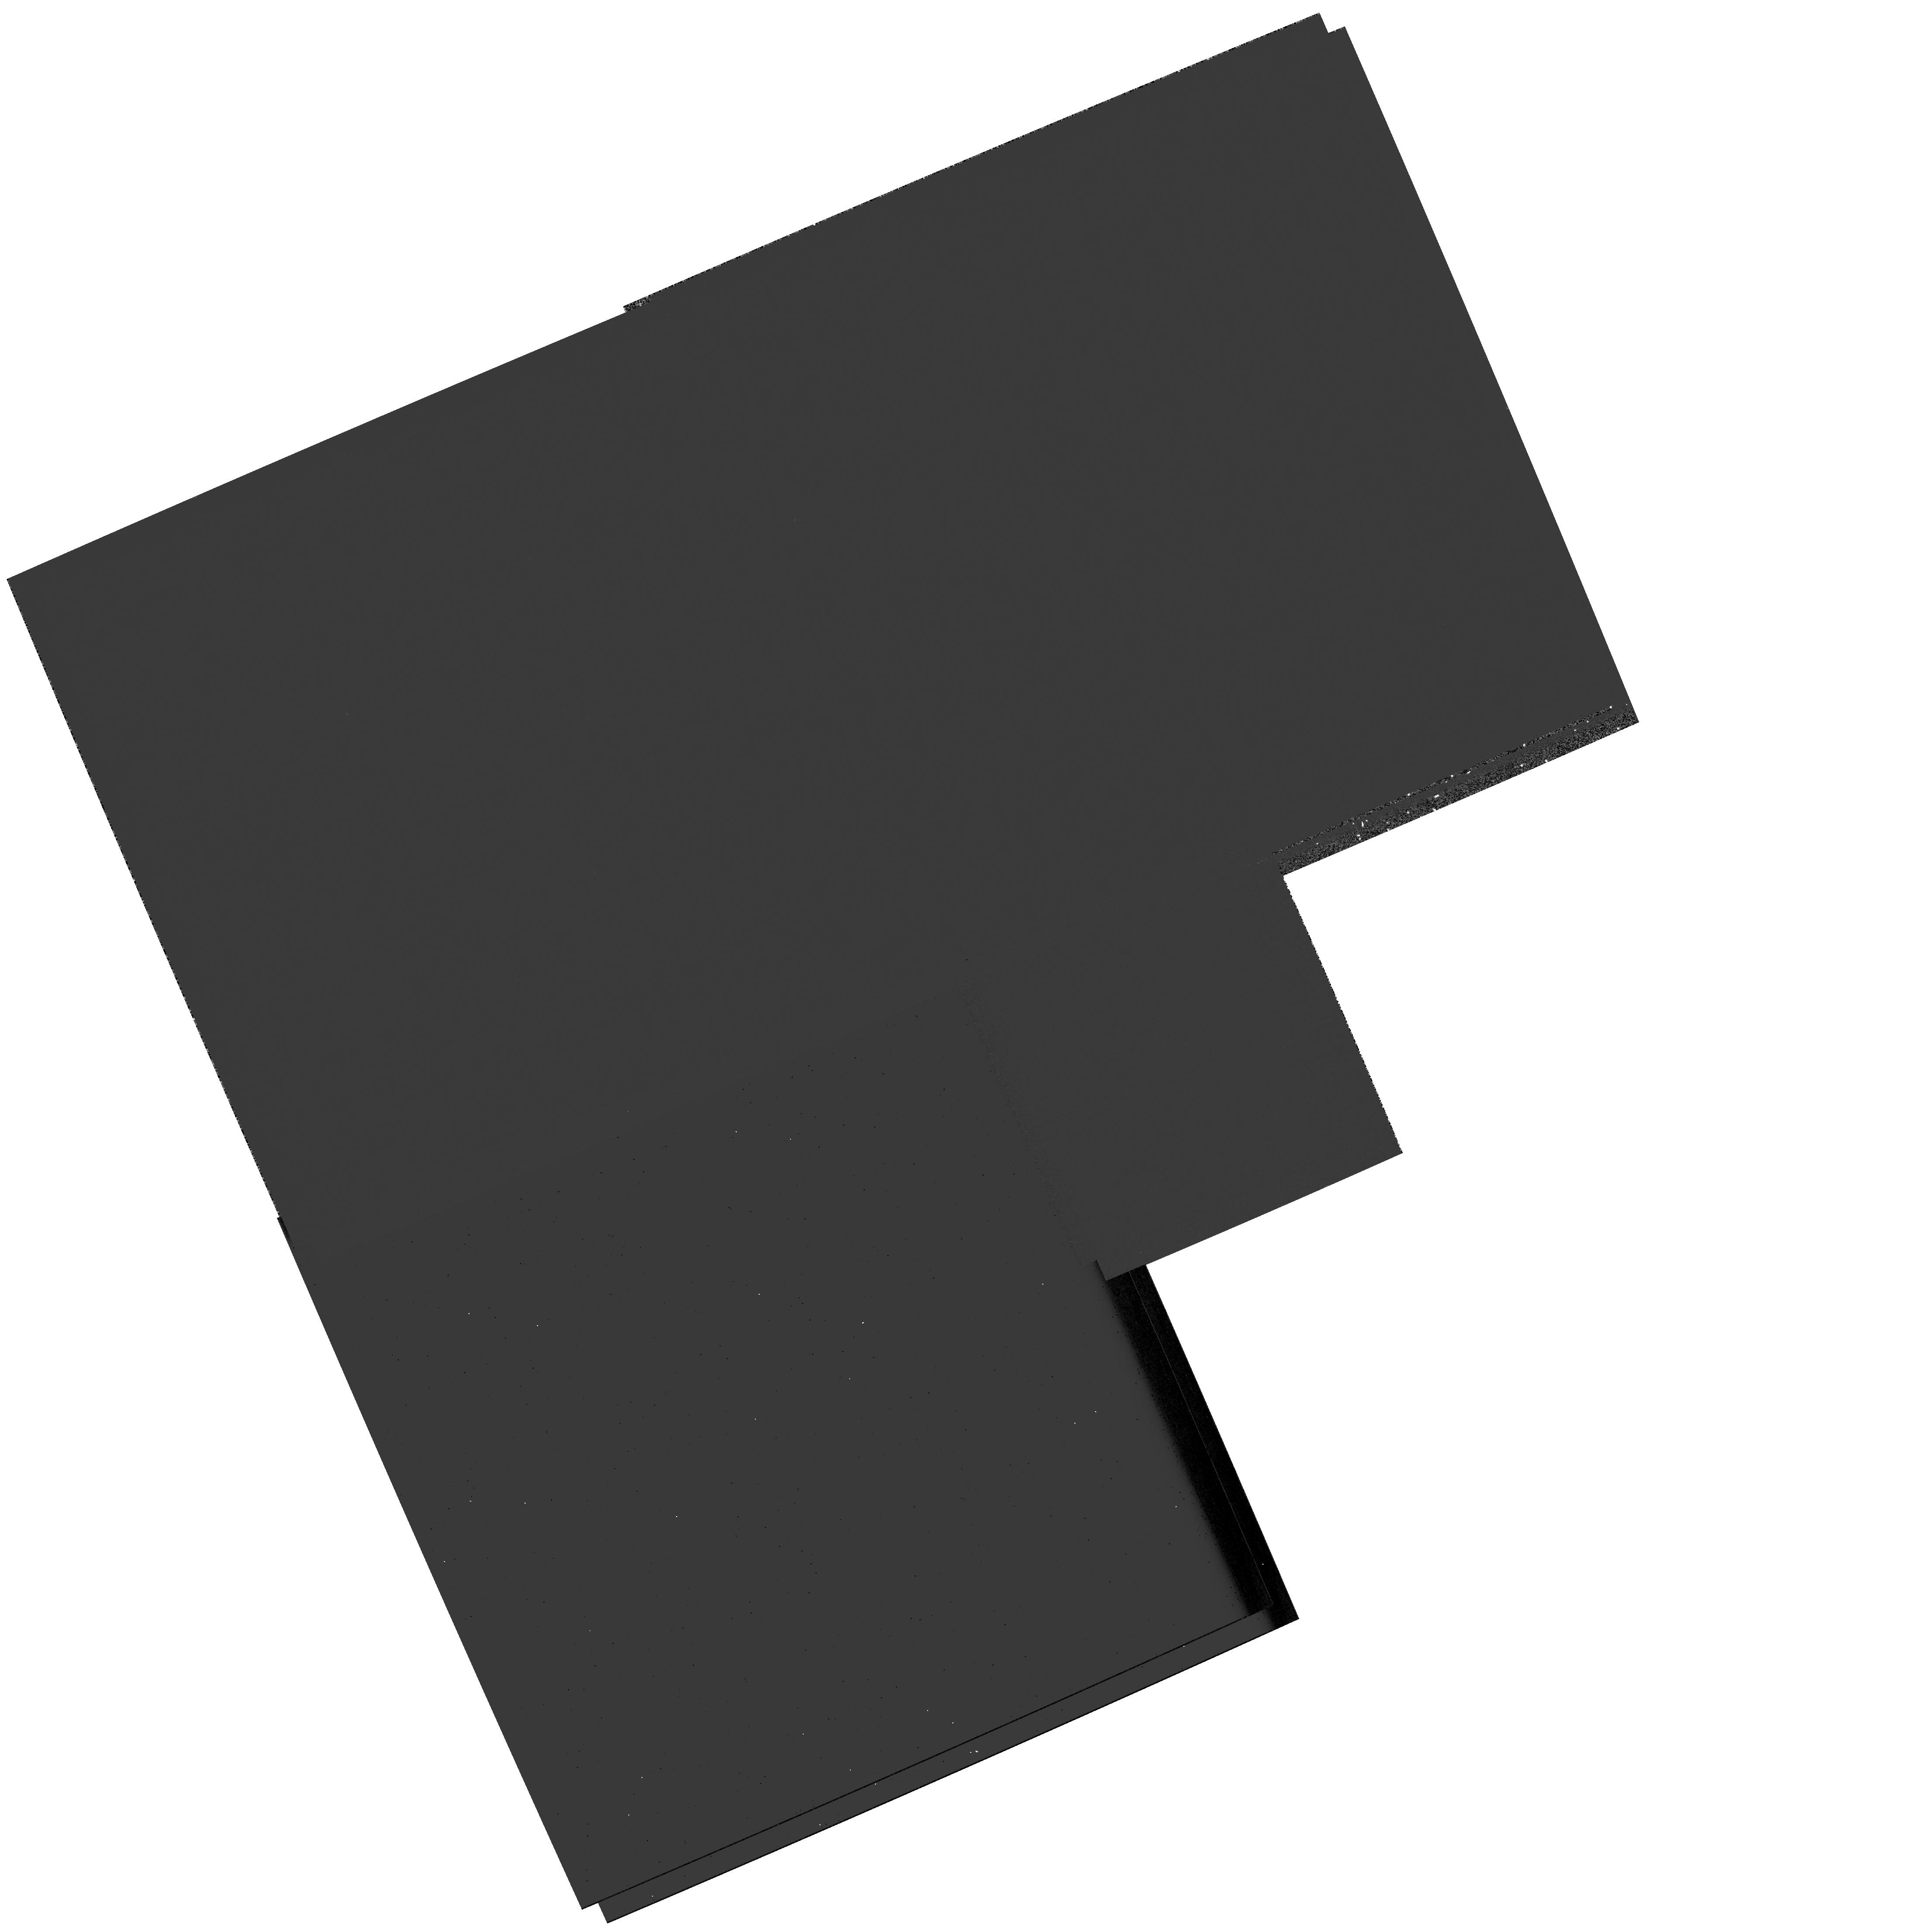
Target: M81-FIELD-4
Instrument: WFPC2/PC
Filter: F300W
Exposure: 33 min
Observation ID: hst_10584_02_wfpc2_pc_f300w_u9el02

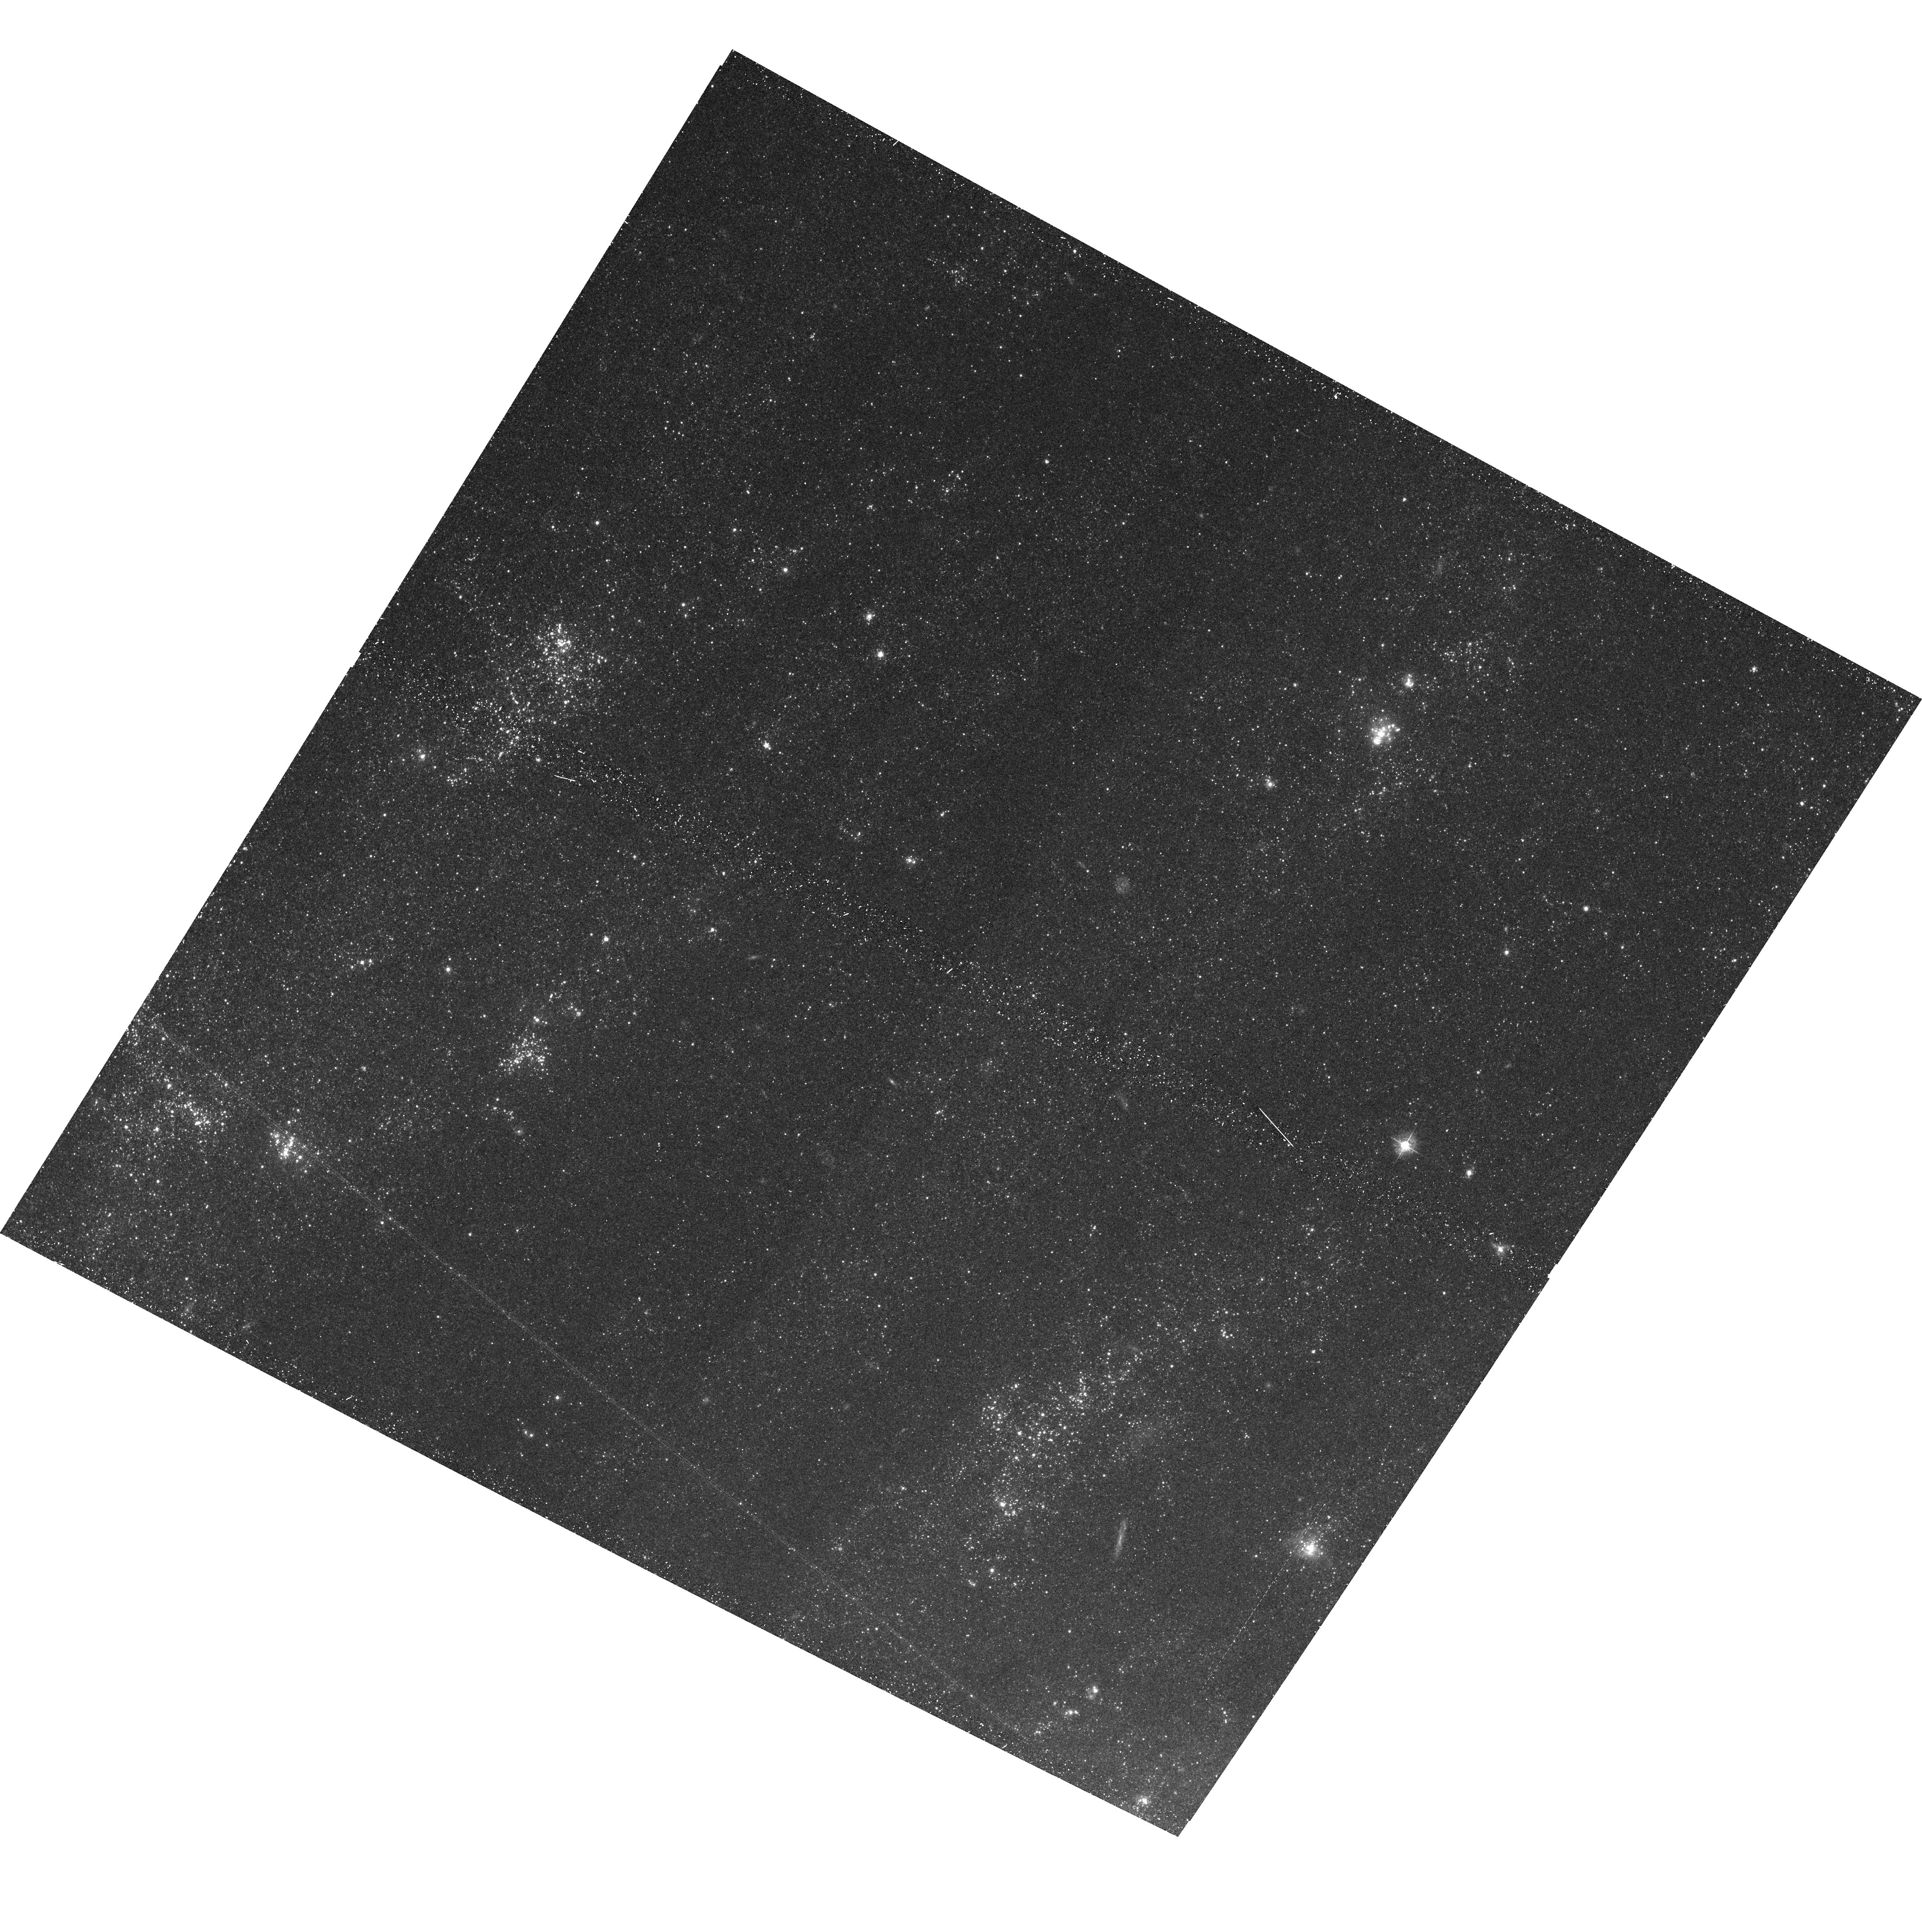
Target: M81-FIELD-5
Instrument: ACS/WFC
Filter: F435W
Exposure: 20 min
Observation ID: hst_10584_03_acs_wfc_f435w_j9el03

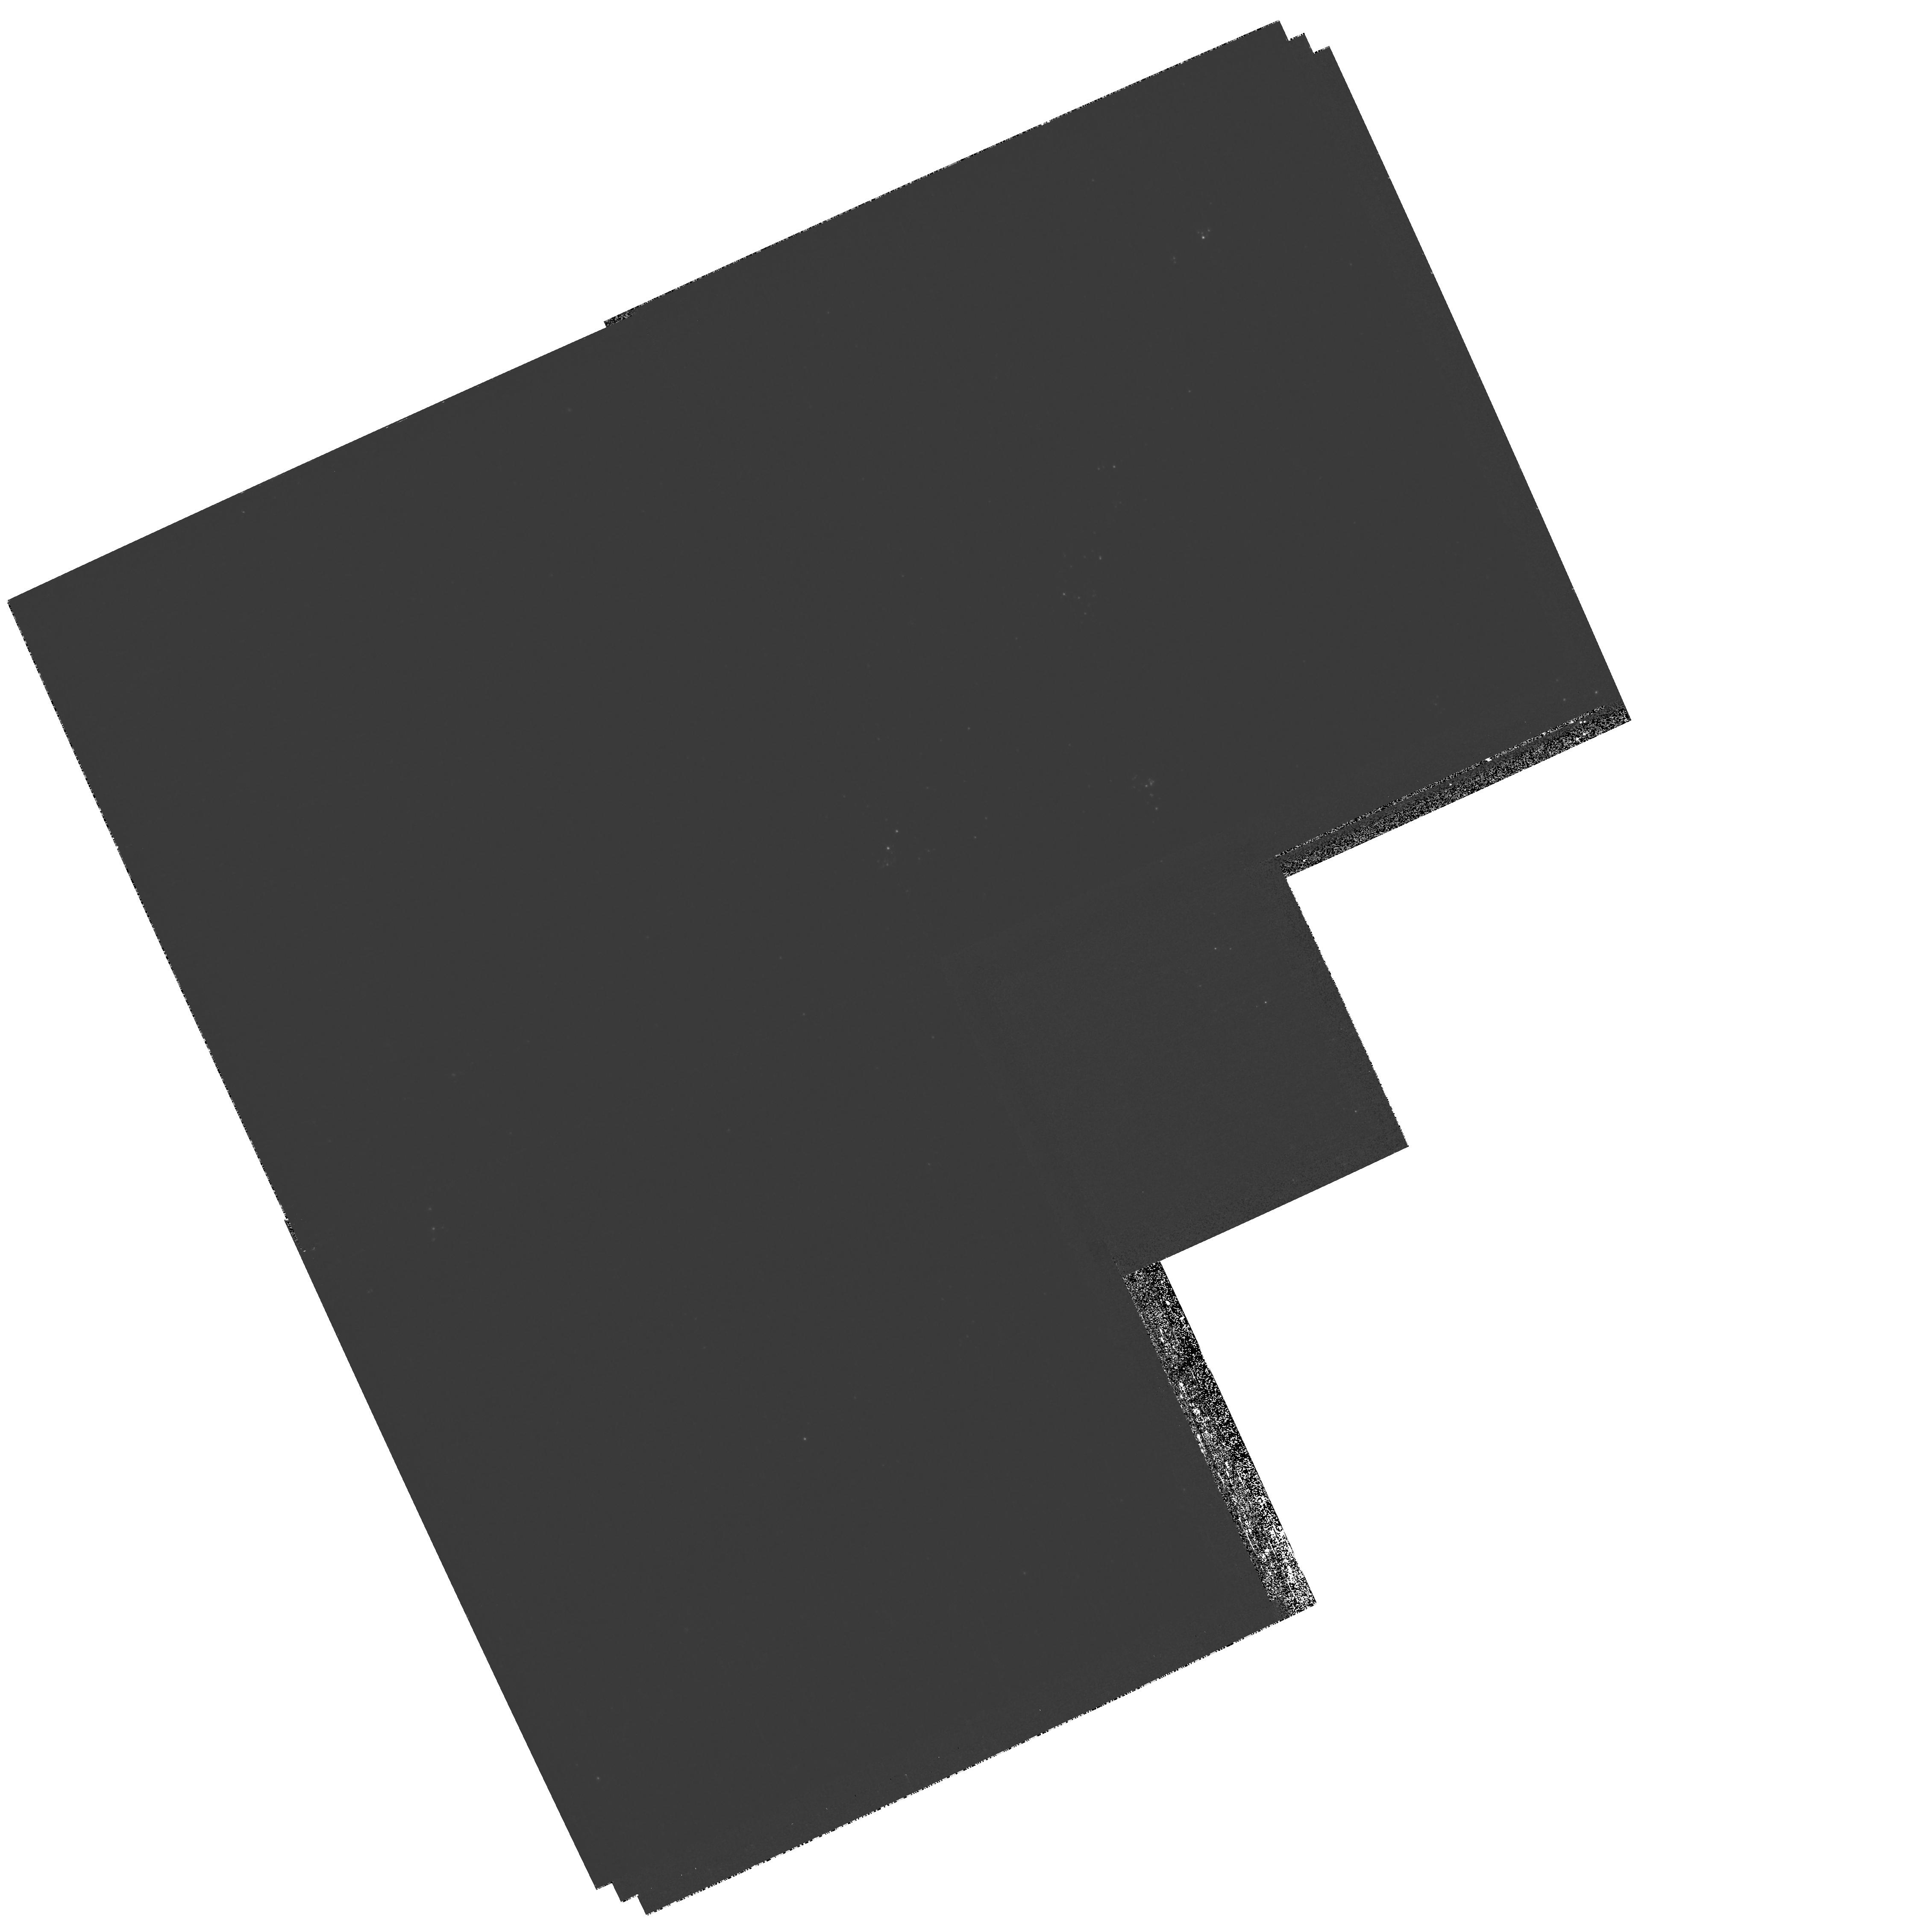
Target: M81-FIELD-28
Instrument: WFPC2/PC
Filter: F300W
Exposure: 51 min
Observation ID: hst_10584_32_wfpc2_pc_f300w_u9el32

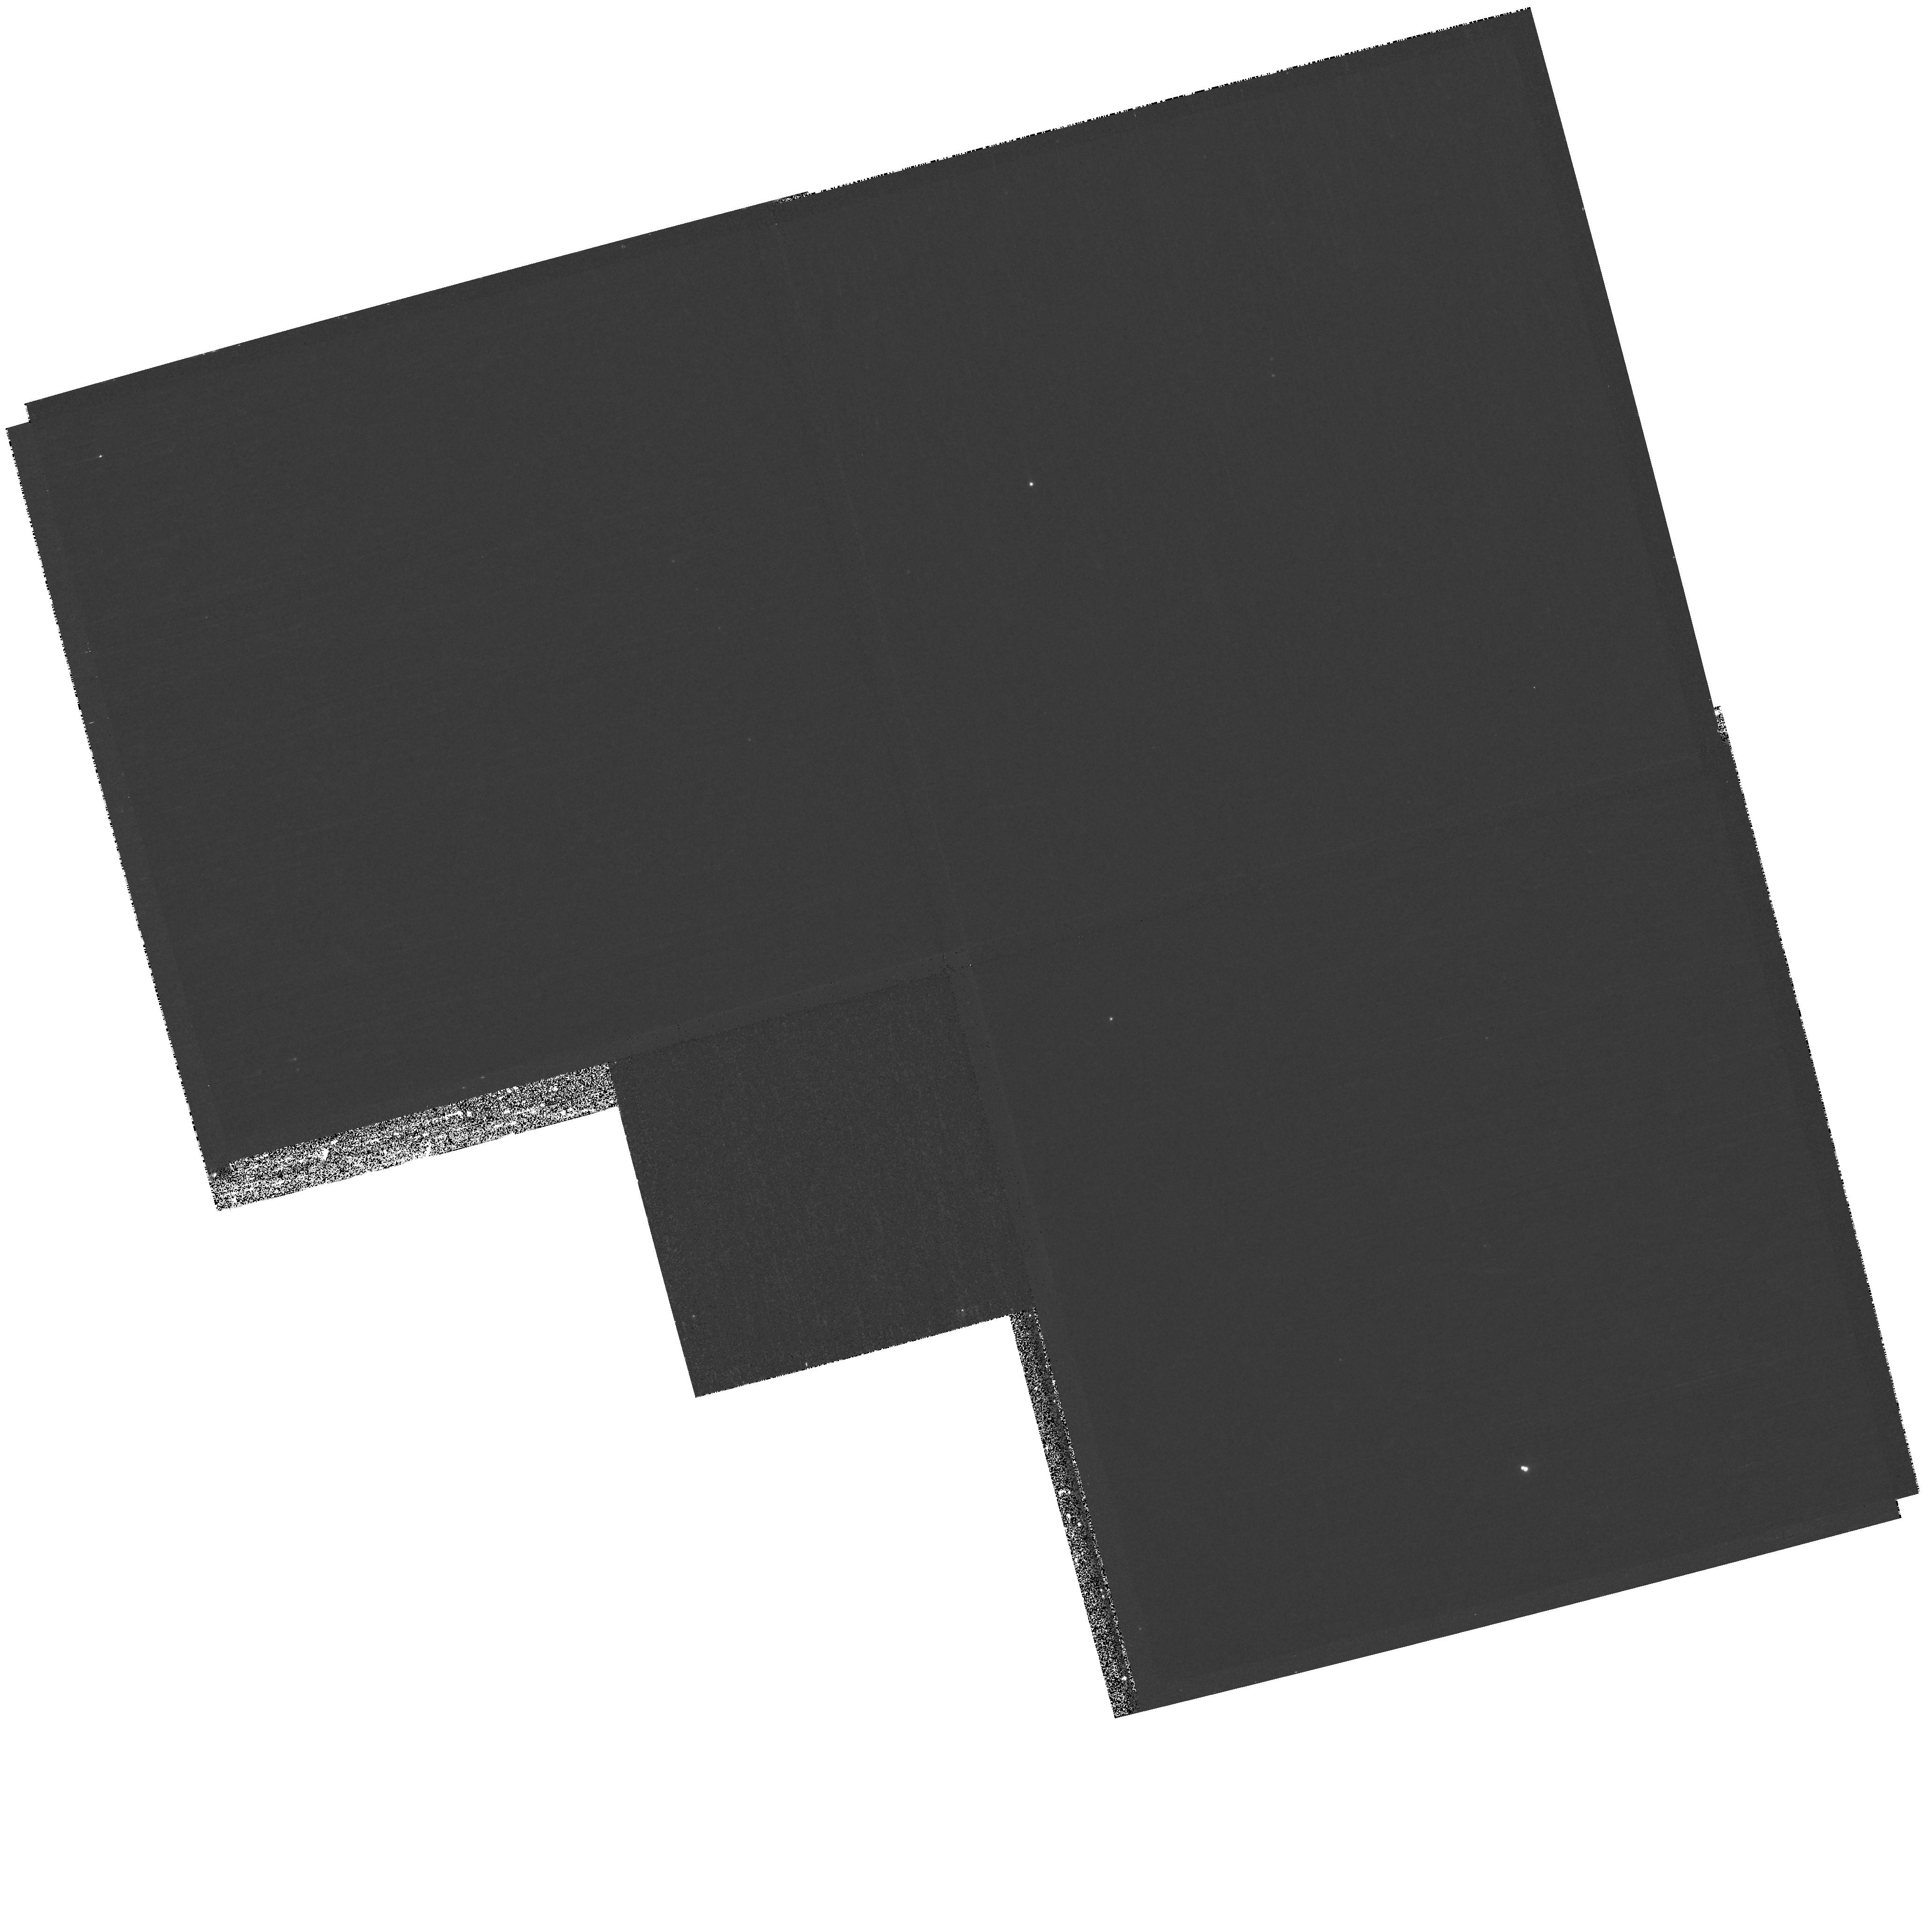
Target: M81-FIELD-20
Instrument: WFPC2/PC
Filter: F300W
Exposure: 33 min
Observation ID: hst_10584_18_wfpc2_pc_f300w_u9el18

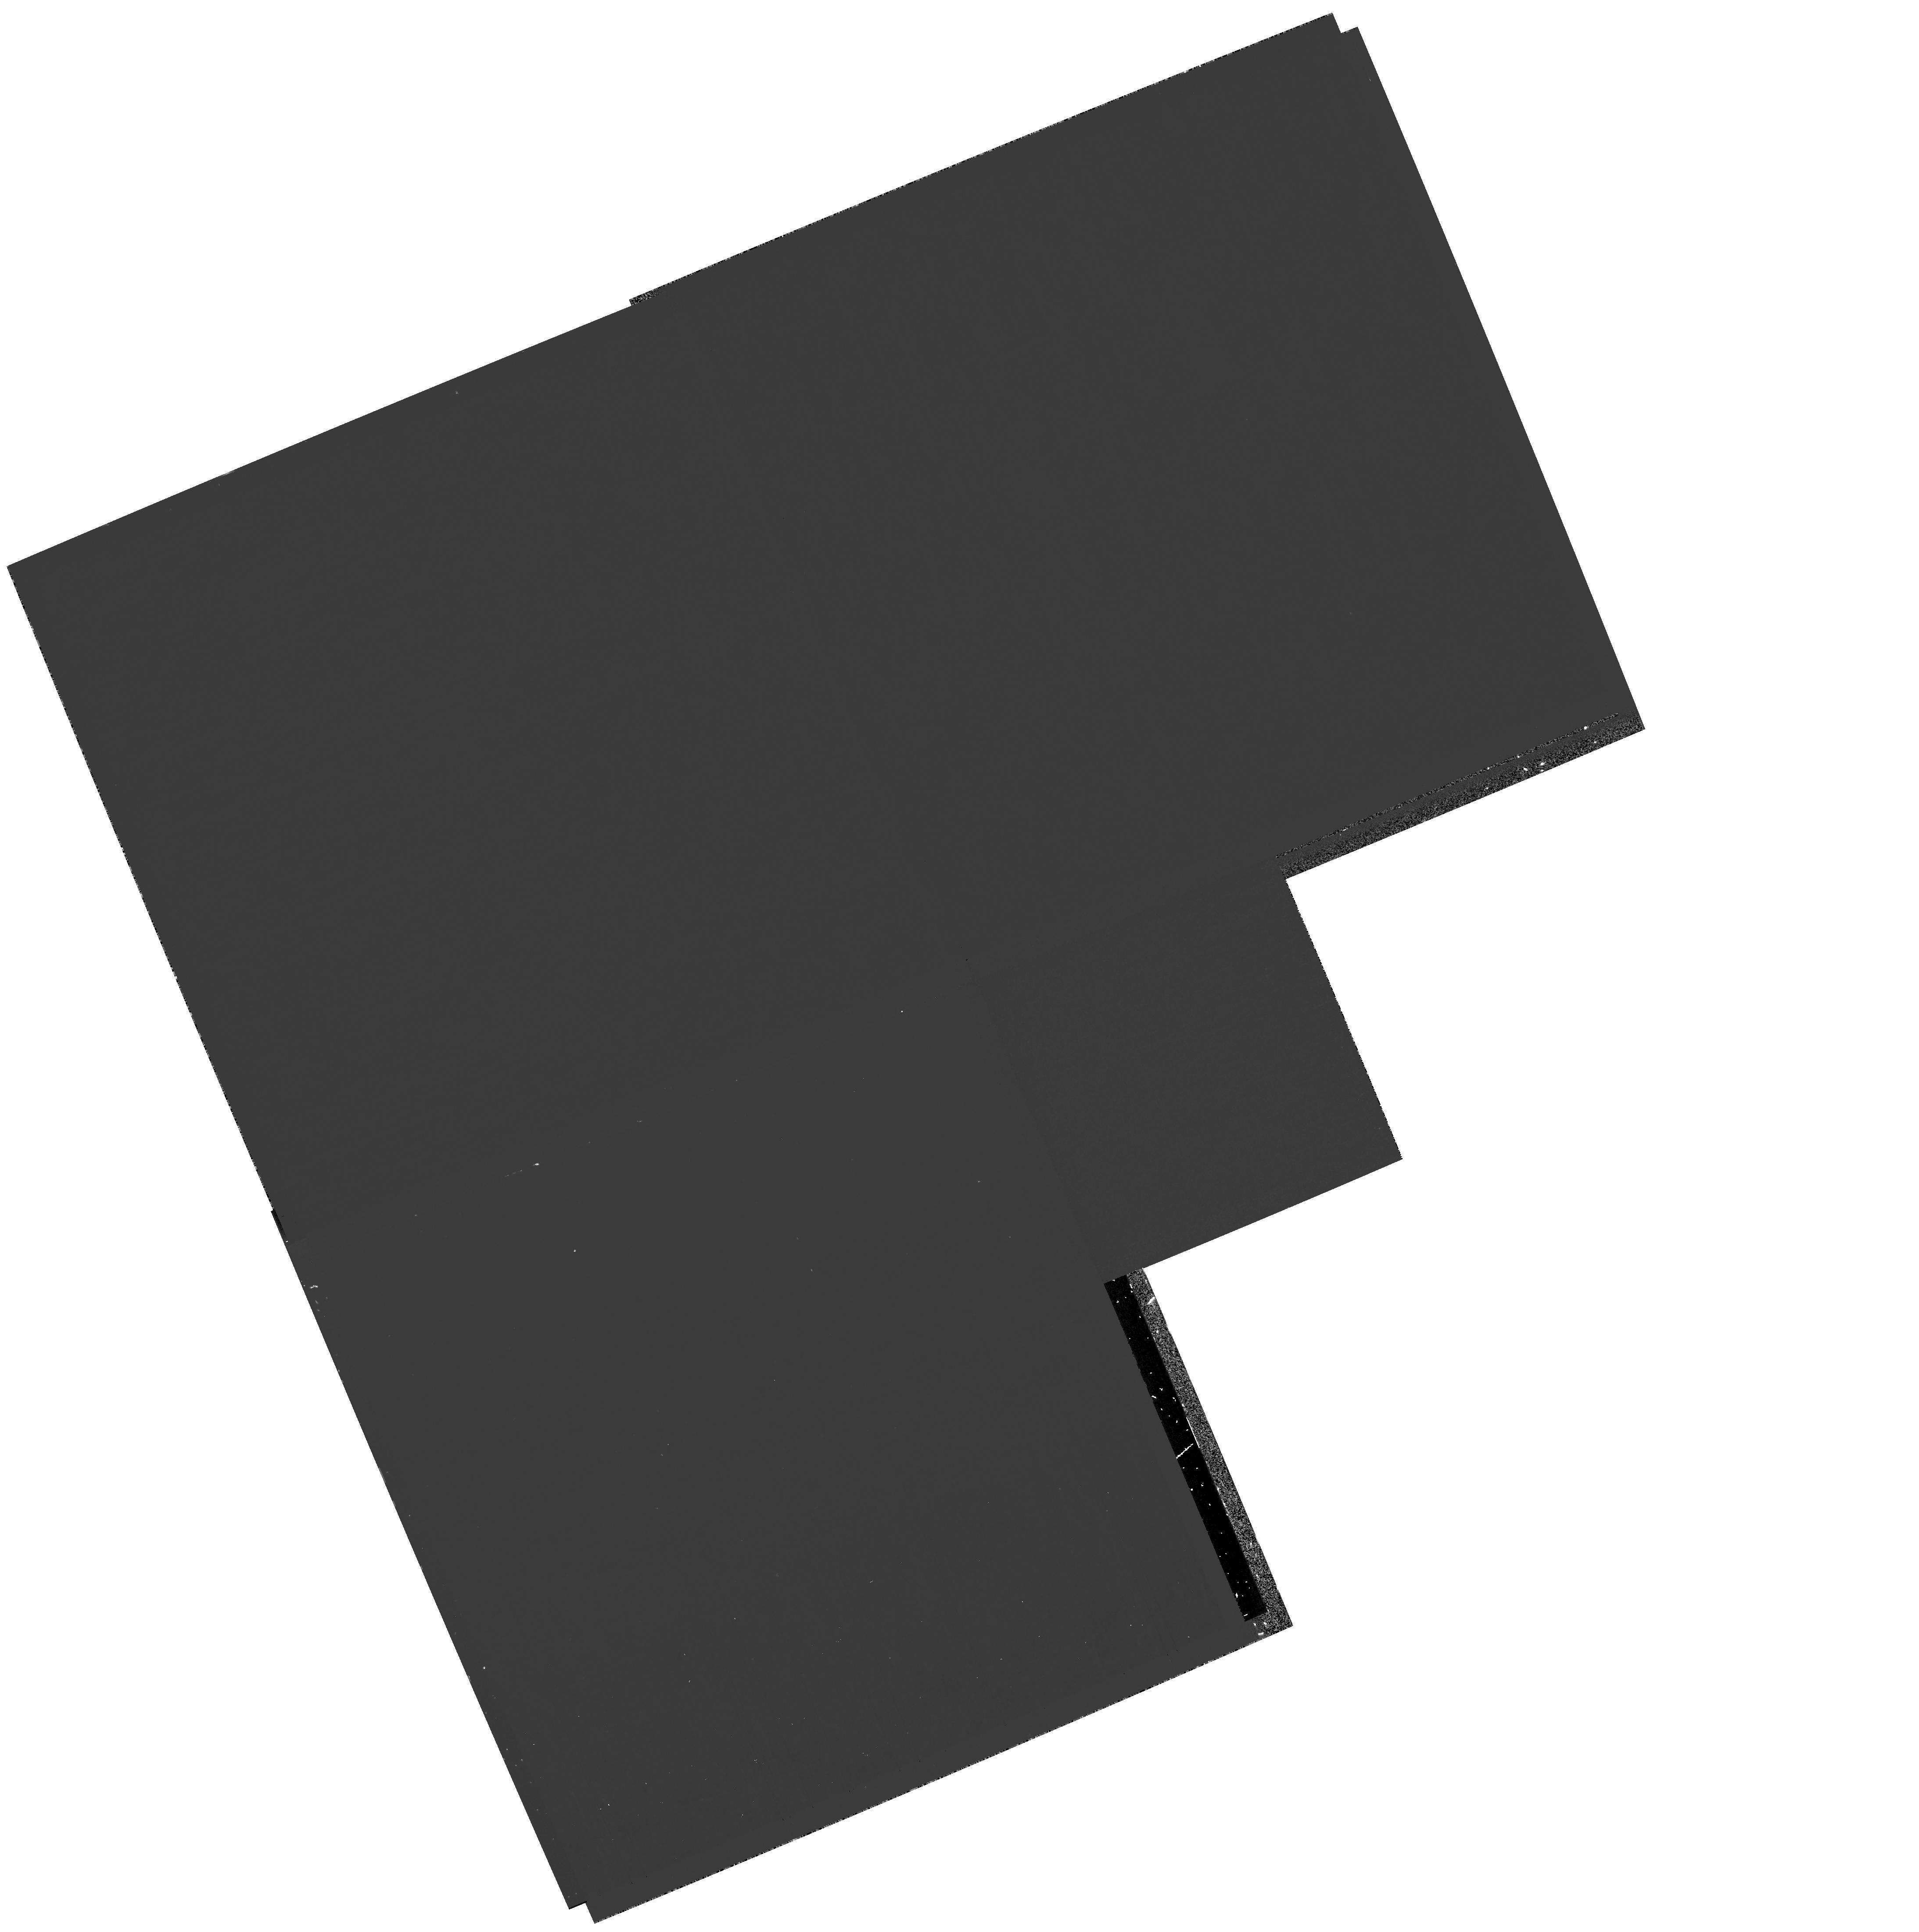
Target: M81-FIELD-11
Instrument: WFPC2/PC
Filter: F300W
Exposure: 33 min
Observation ID: hst_10584_09_wfpc2_pc_f300w_u9el09

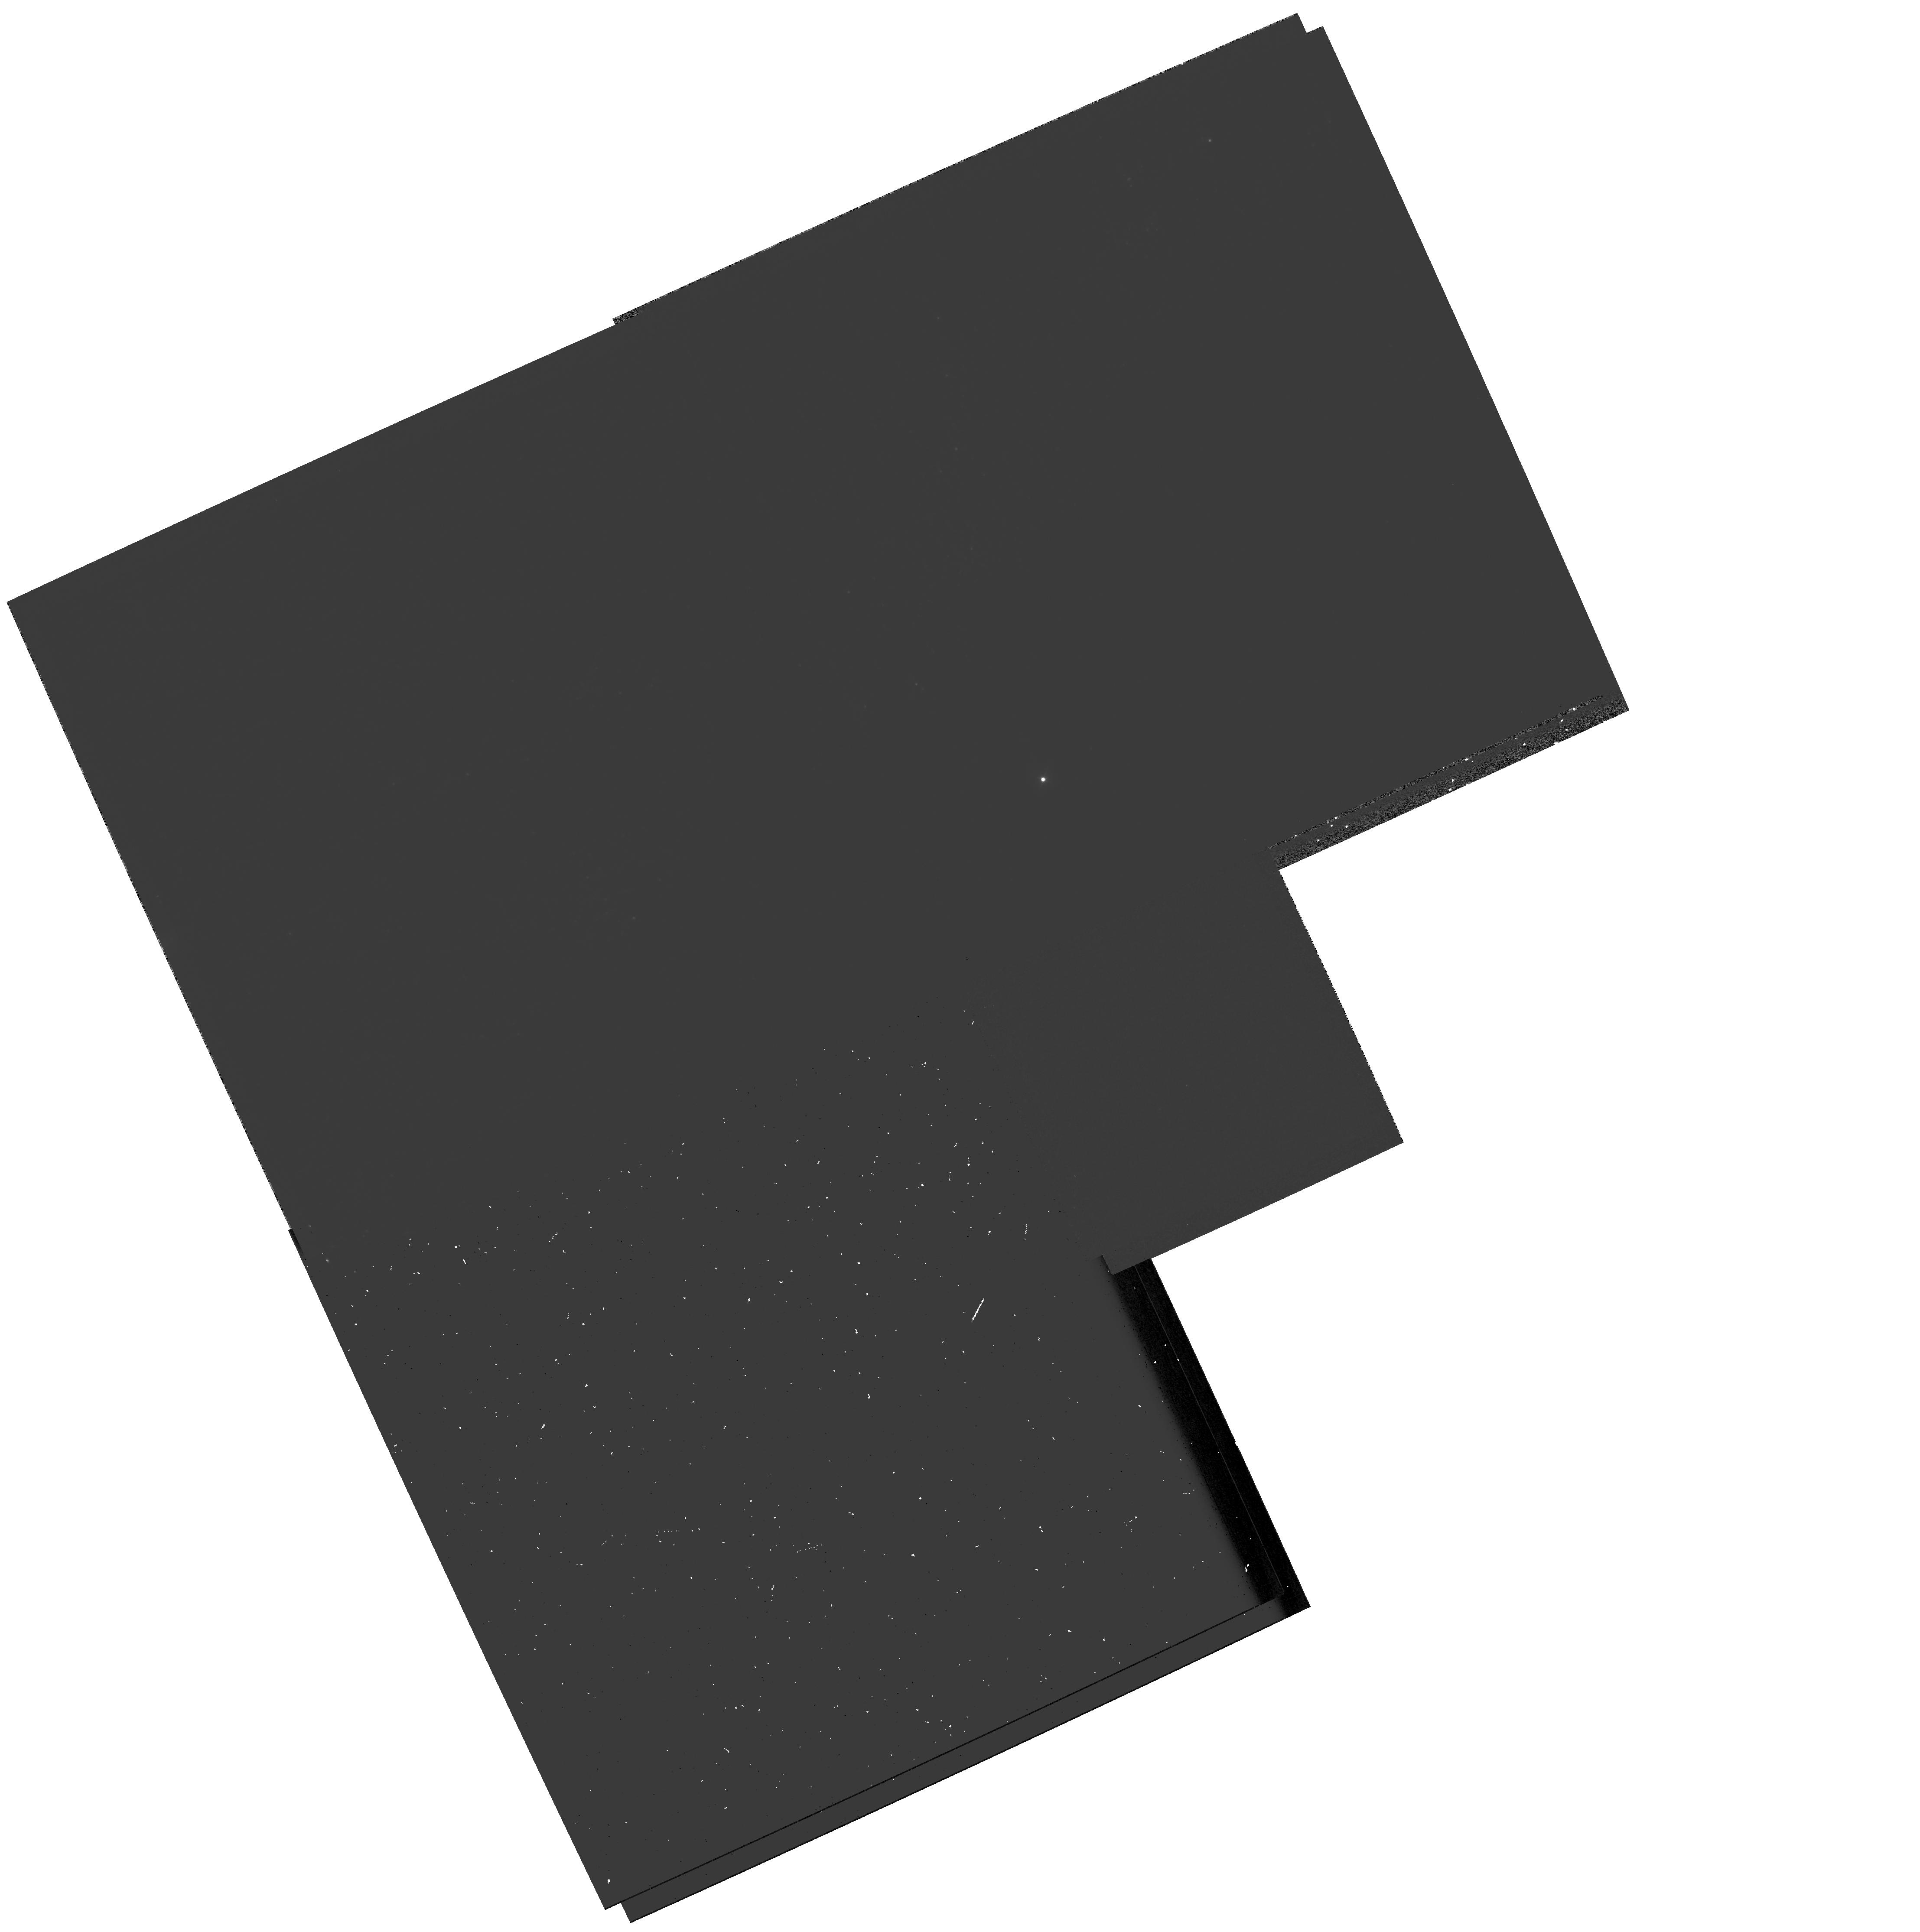
Target: M81-FIELD-25
Instrument: WFPC2/PC
Filter: F300W
Exposure: 33 min
Observation ID: hst_10584_23_wfpc2_pc_f300w_u9el23

The link between X-ray source and stellar populations in M81 (PI: Zezas, Andreas)

We propose to perform a deep v~26-27.0 HST-ACS survey of the nearby (3.6 Mpc) spiral galaxy M~81 in order to study the nature of its X-ray source populations detected with Chandra. For the first time in a galaxy other than the Milky-Way or the Magelanic Clouds, we will classify X-ray sources as High-Mass and Low-Mass X-ray binaries (HMXBs, LMXBs) and investigate how these populations depend on their galactic environment. The classification will be performed (a) by finding and classifying unique optical counterparts for the X-ray sources and (b) studying the stellar populations in their vicinity. Both tasks require the <0.1'' resolution of HST-ACS which matches well the positional accuracy of Chandra. Finally we will use these results together with X-ray binary evolution synthesis models in order to constrain X-ray binary (XRB) evolution channels. These data will also be a great resource for studies of the star-formation and star-cluster populations in one of the prototypical spiral galaxies.